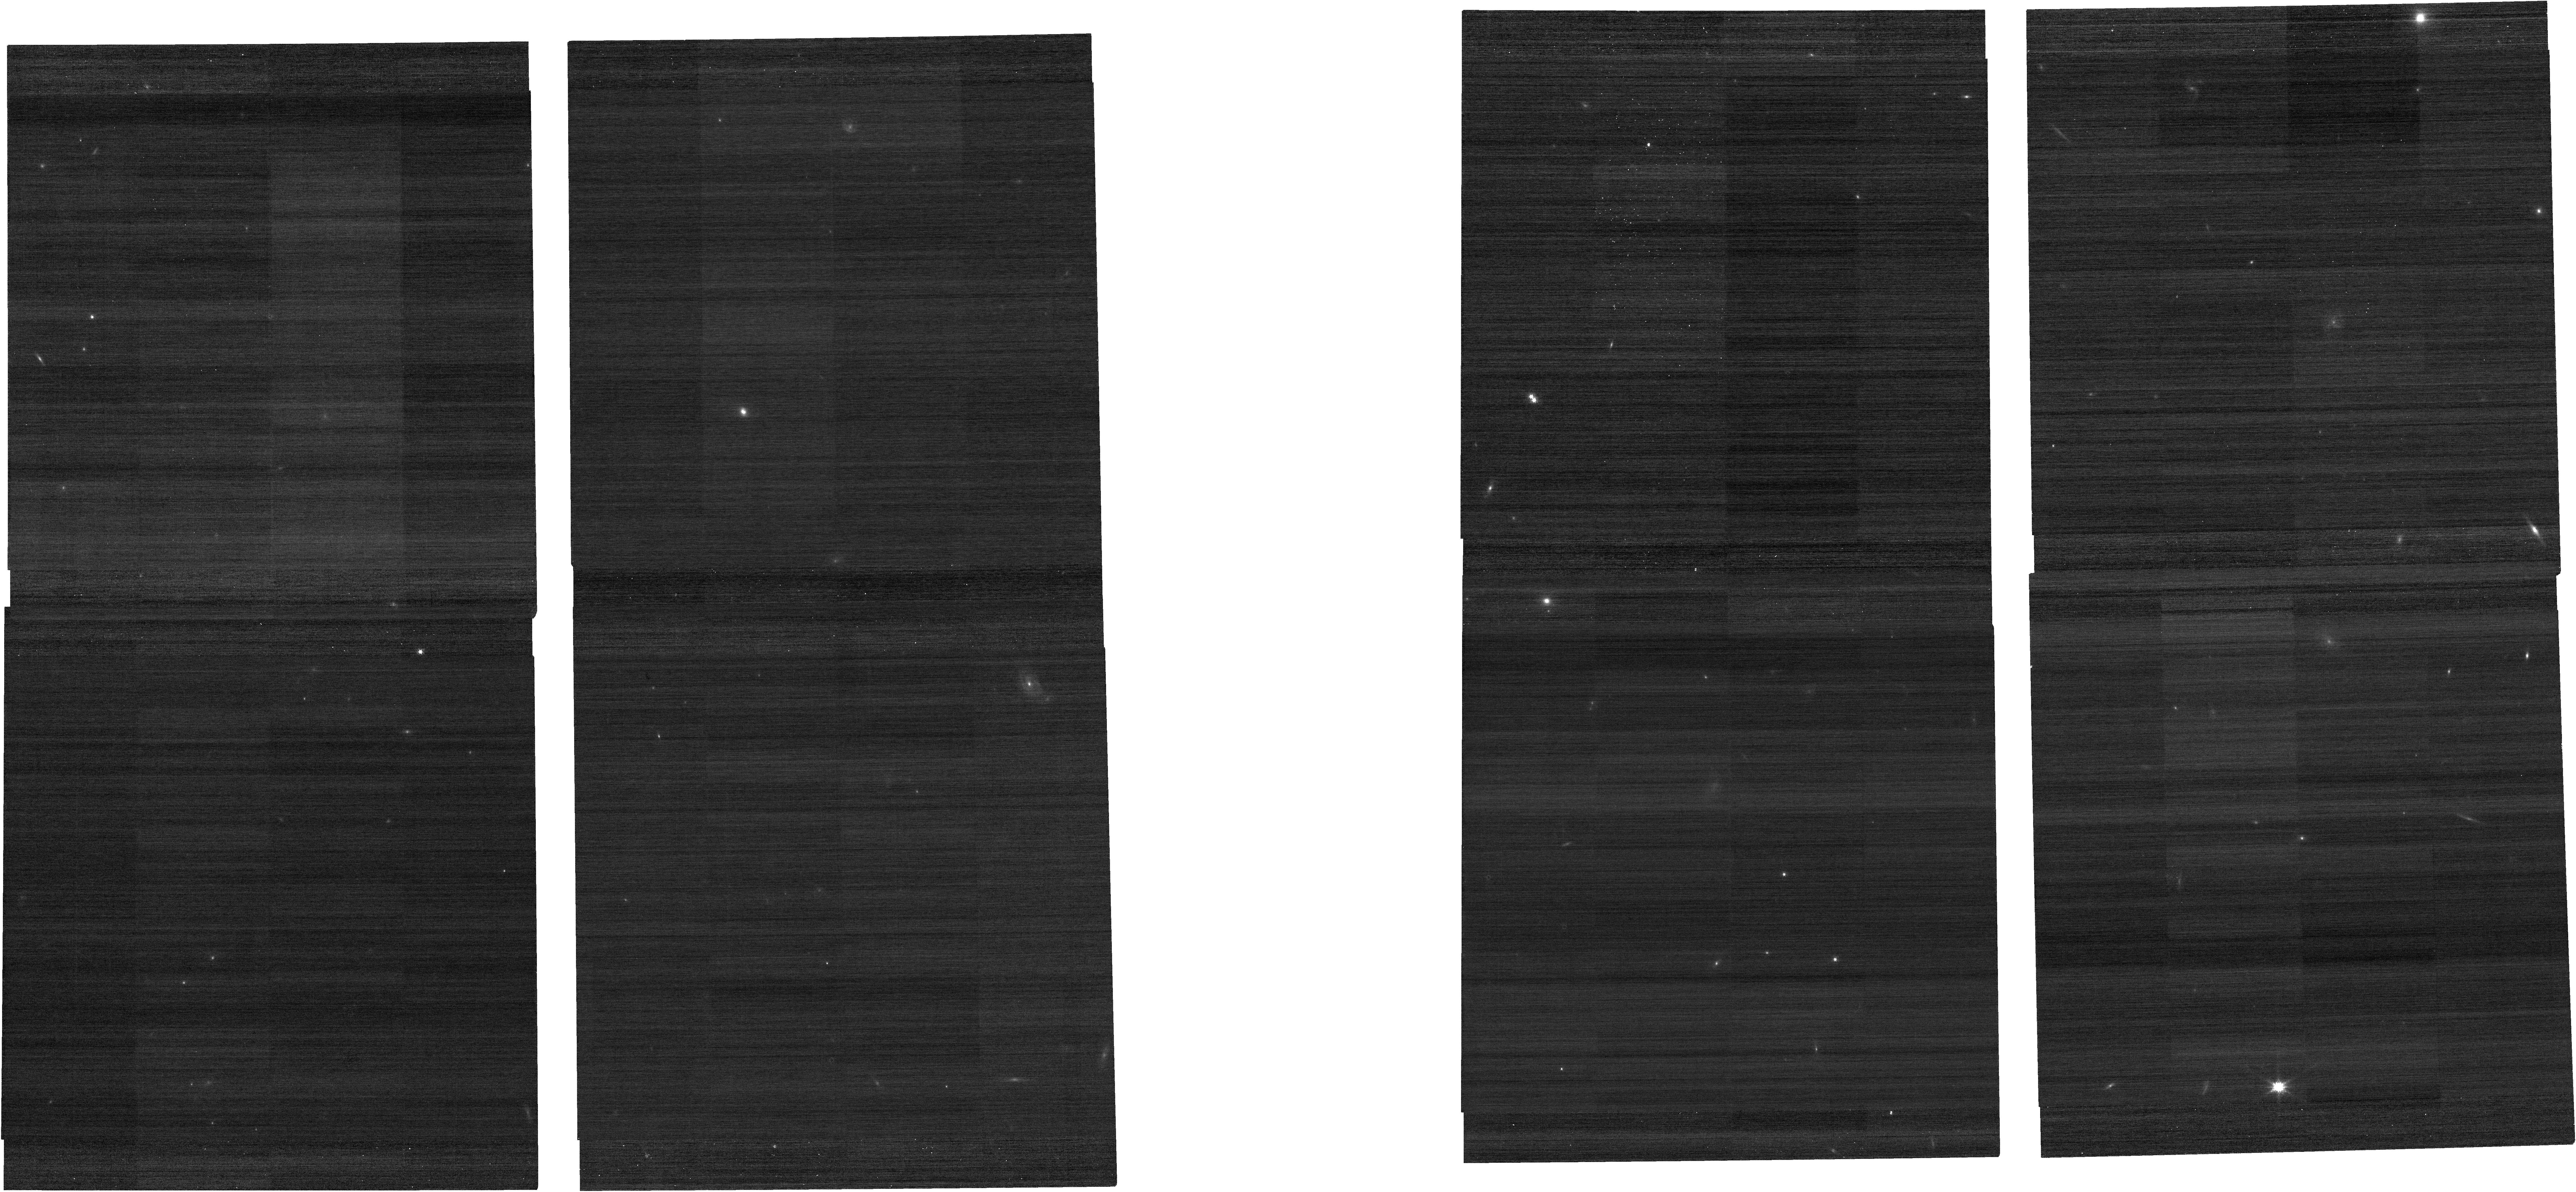
Target: AT2025mkn. Instrument: NIRCAM. Filter: F150W. Exposure: 1 min. Observation ID: jw03468-o001_t001_nircam_clear-f150w

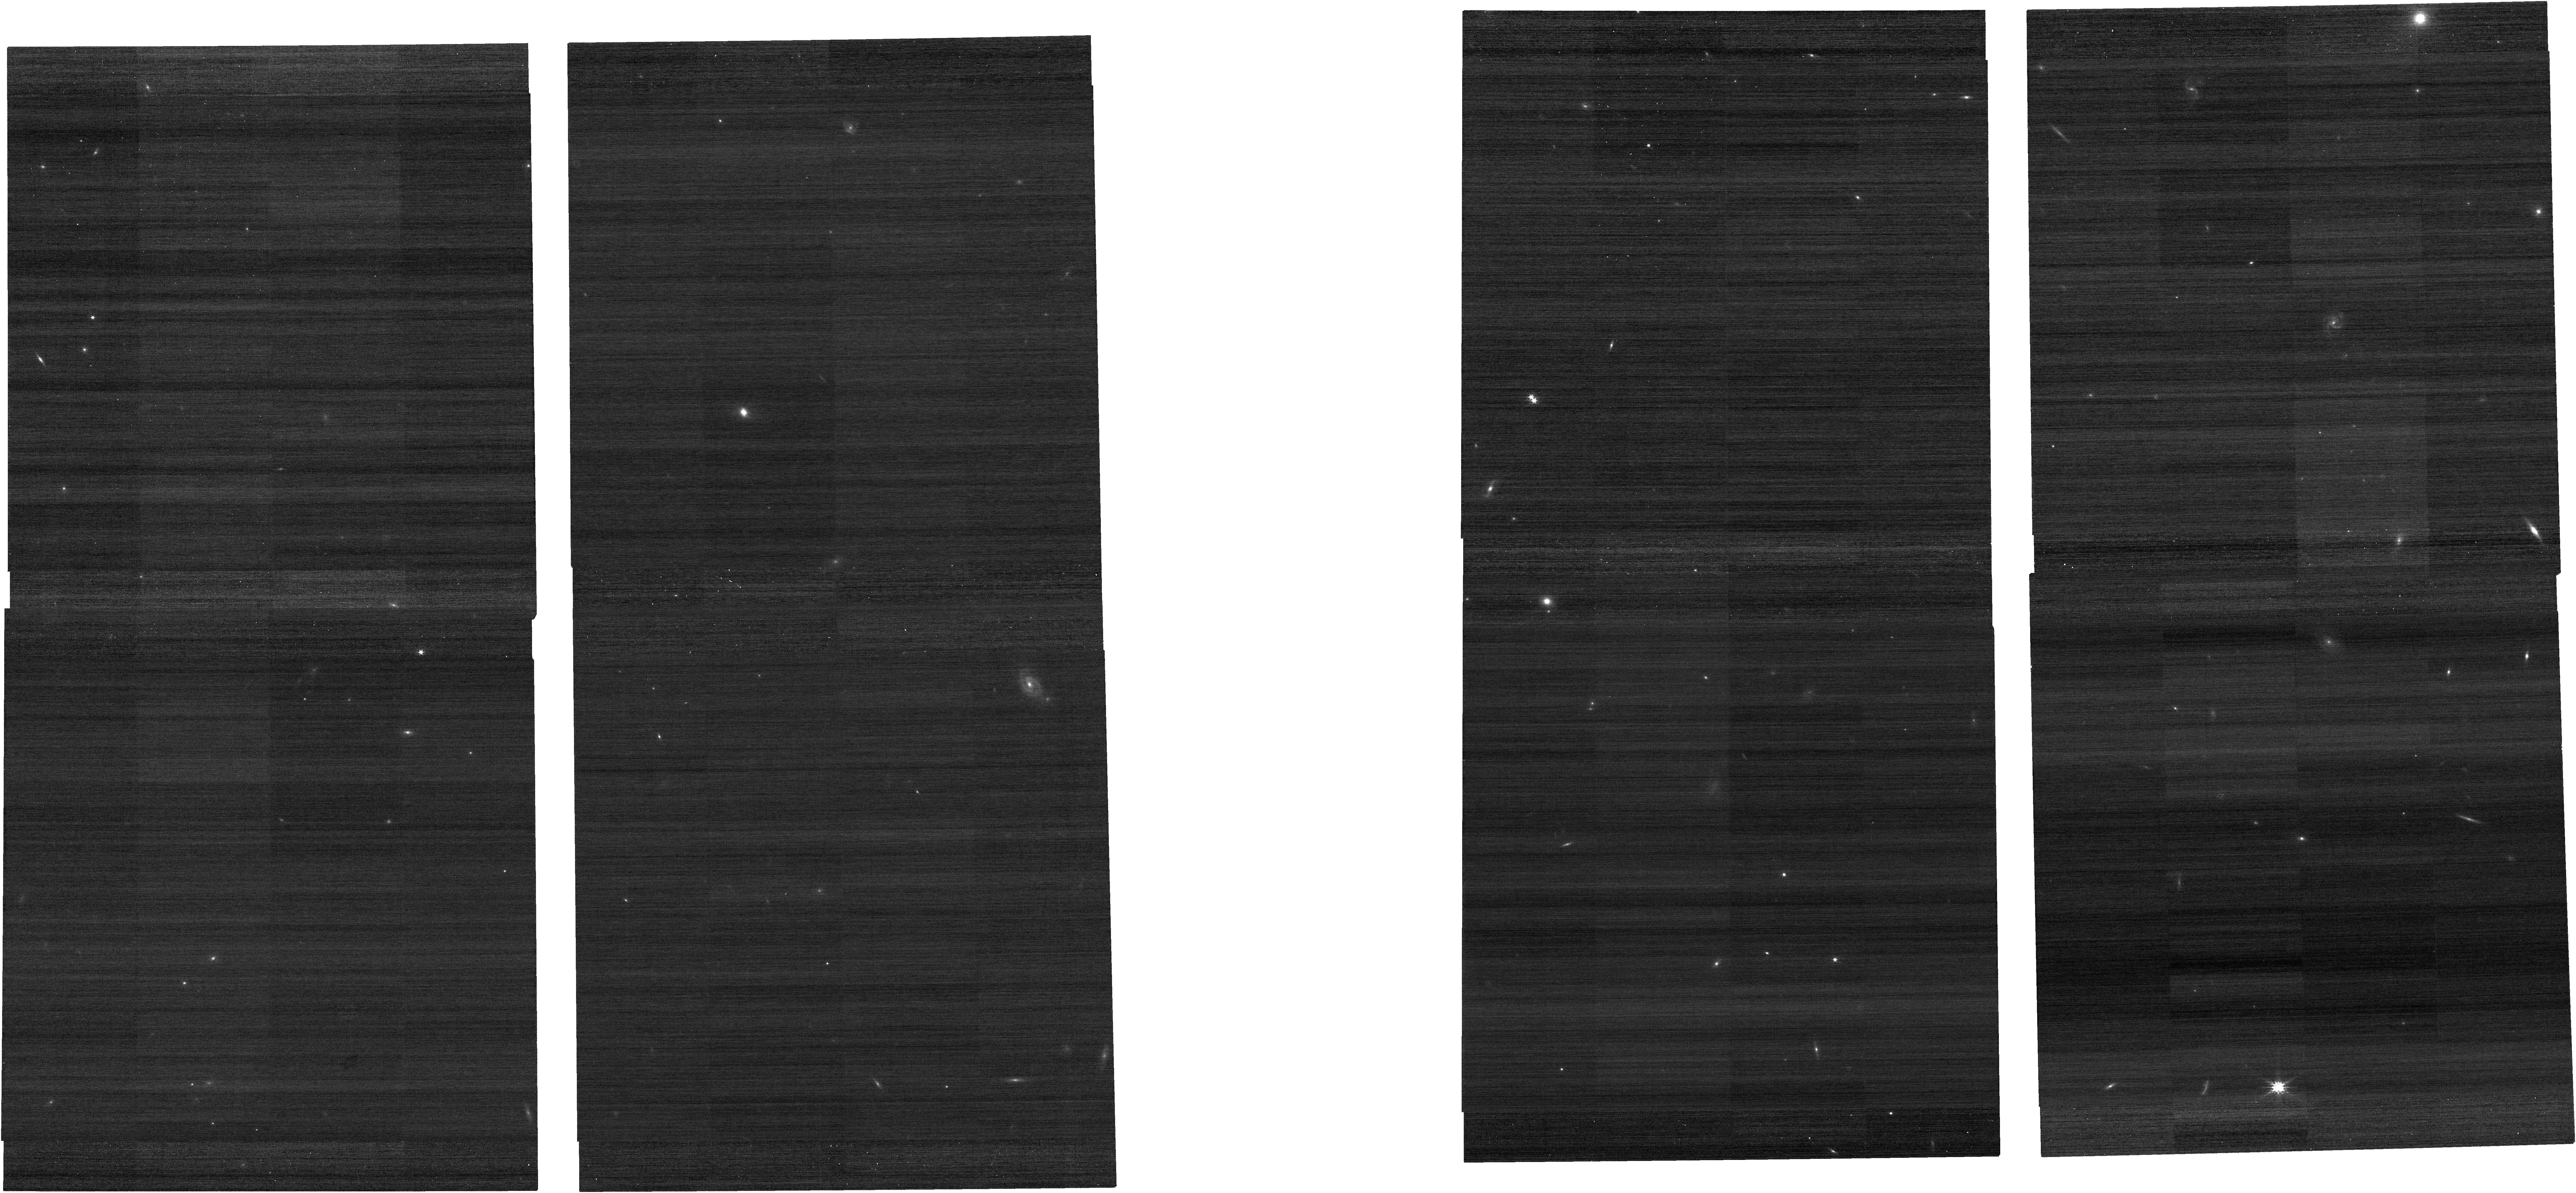
Target: AT2025mkn. Instrument: NIRCAM. Filter: F200W. Exposure: 1 min. Observation ID: jw03468-o001_t001_nircam_clear-f200w

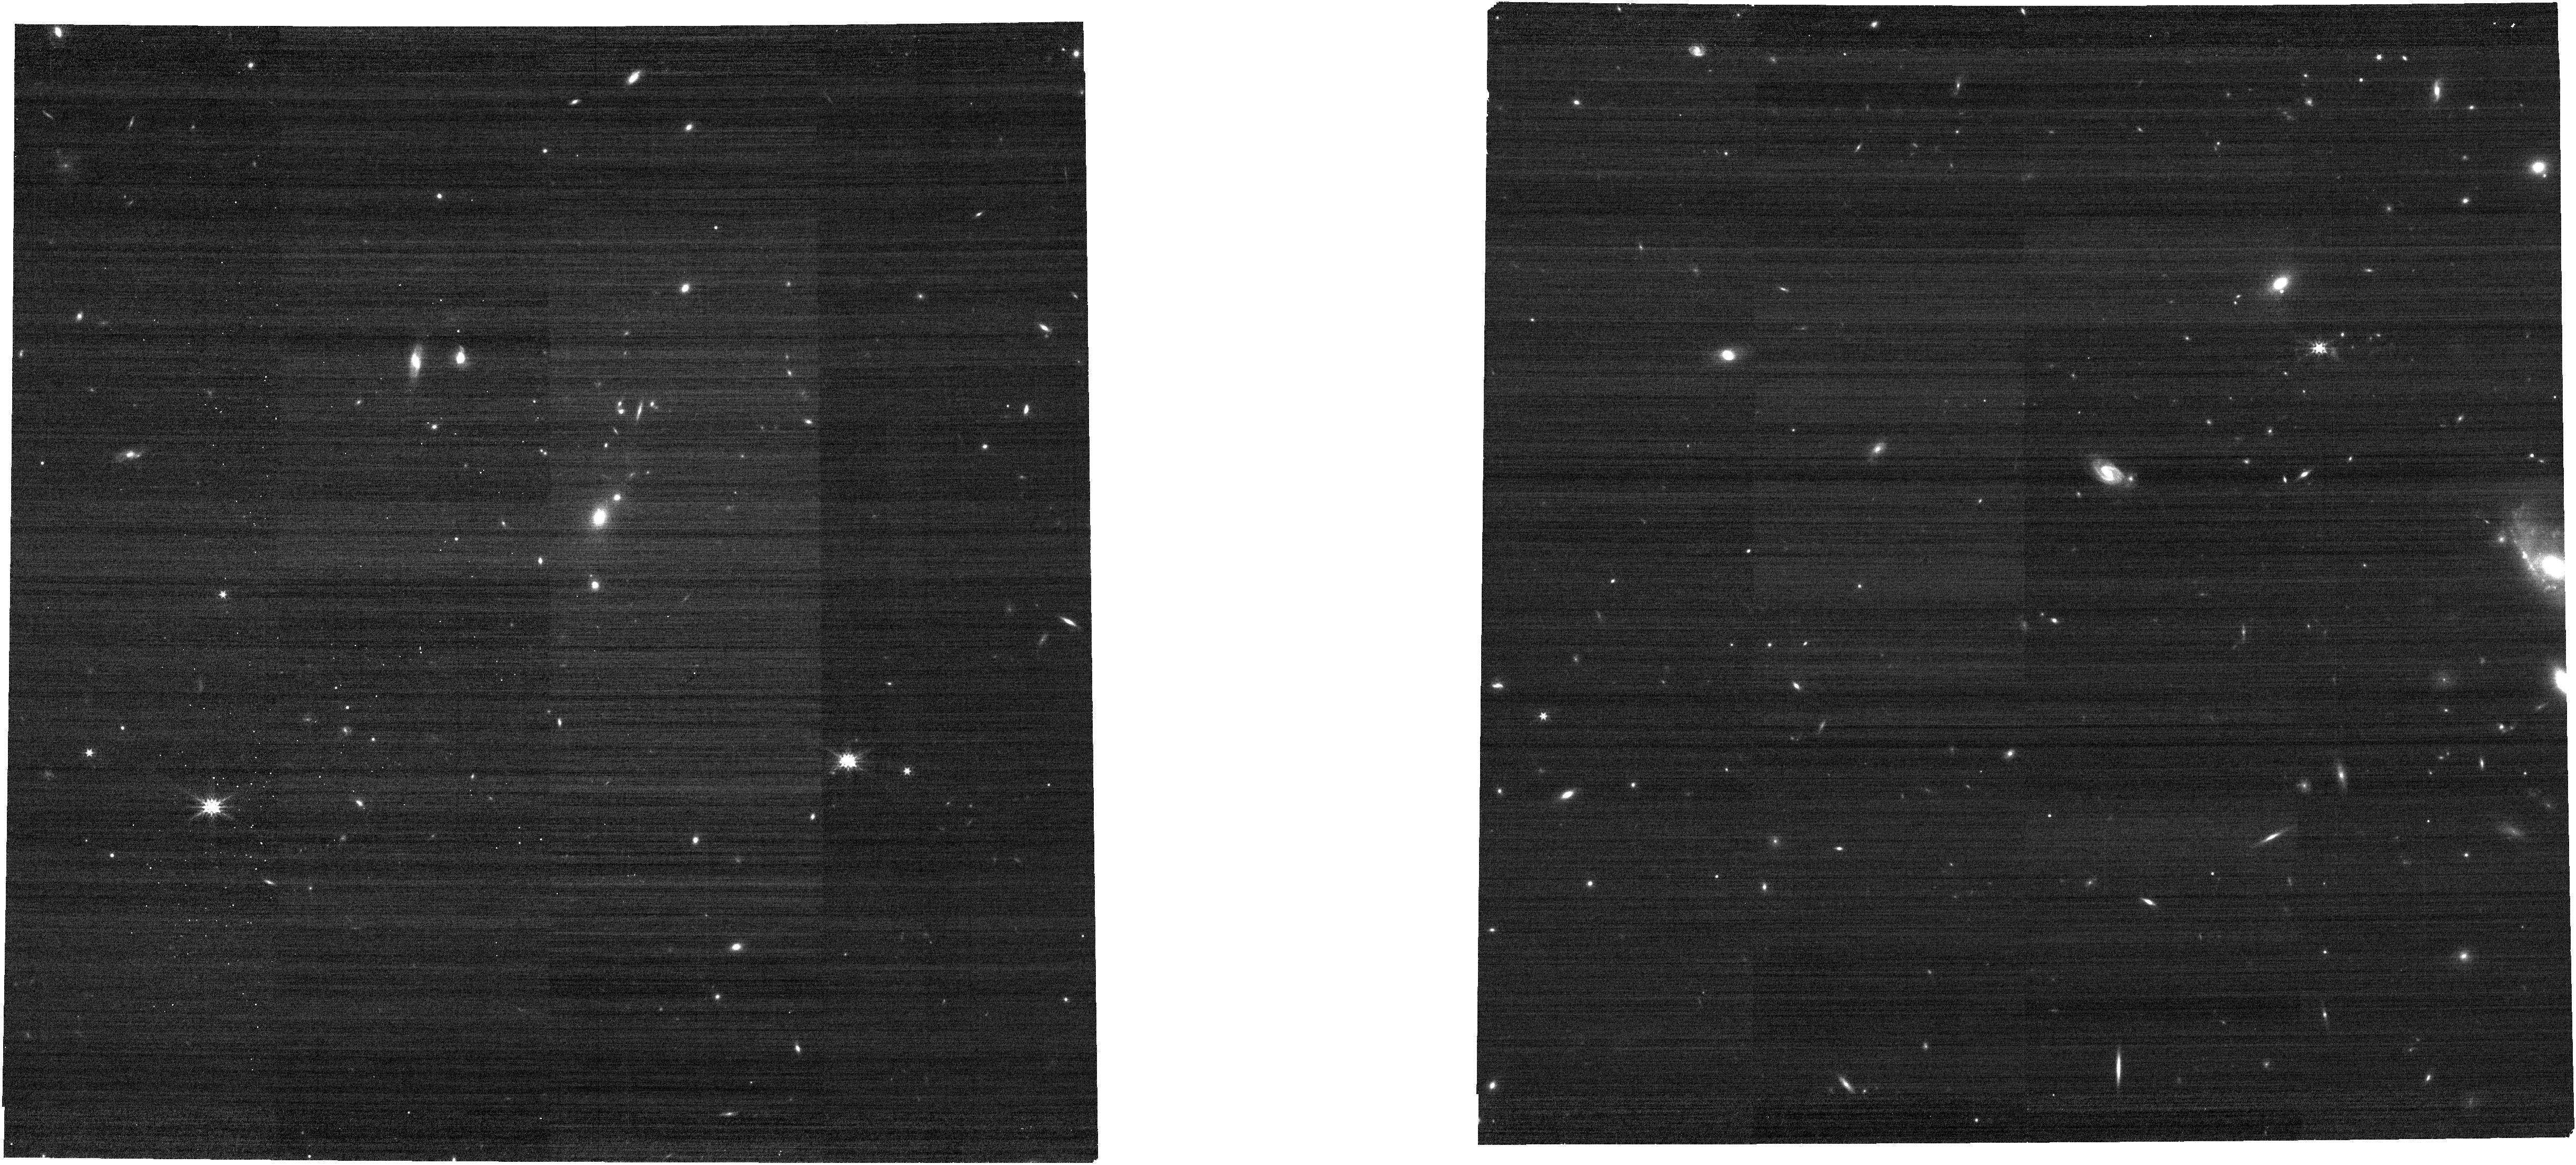
Target: AT2025mkn. Instrument: NIRCAM. Filter: F277W. Exposure: 3 min. Observation ID: jw03468-o051_t001_nircam_clear-f277w

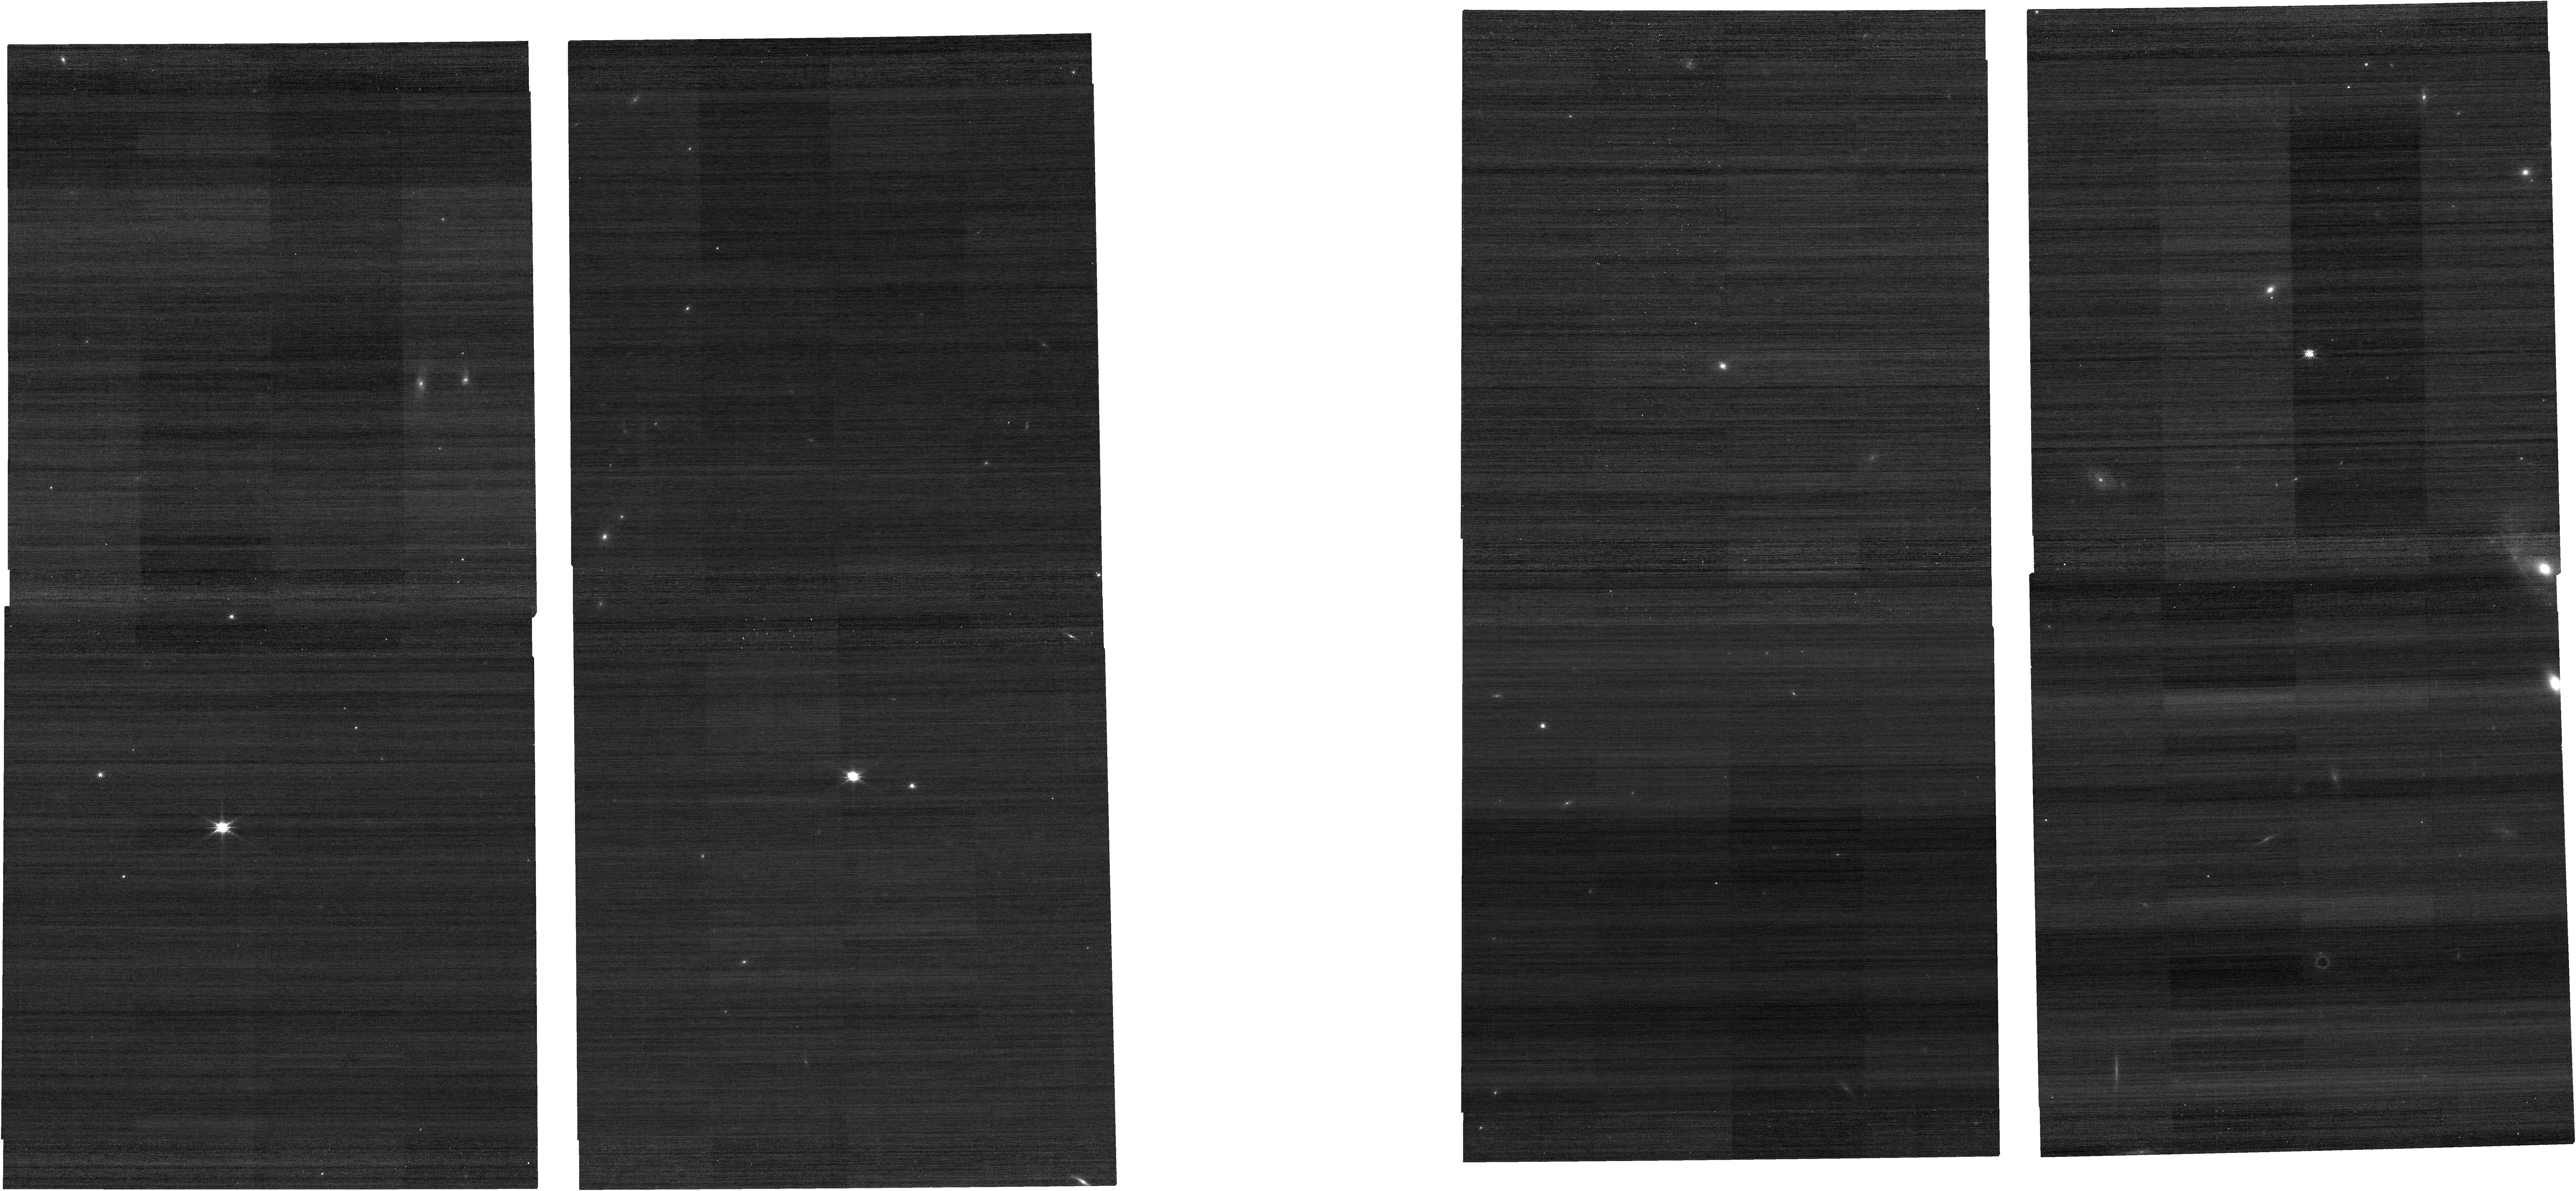
Target: AT2025mkn. Instrument: NIRCAM. Filter: F150W. Exposure: 1 min. Observation ID: jw03468-o051_t001_nircam_clear-f150w

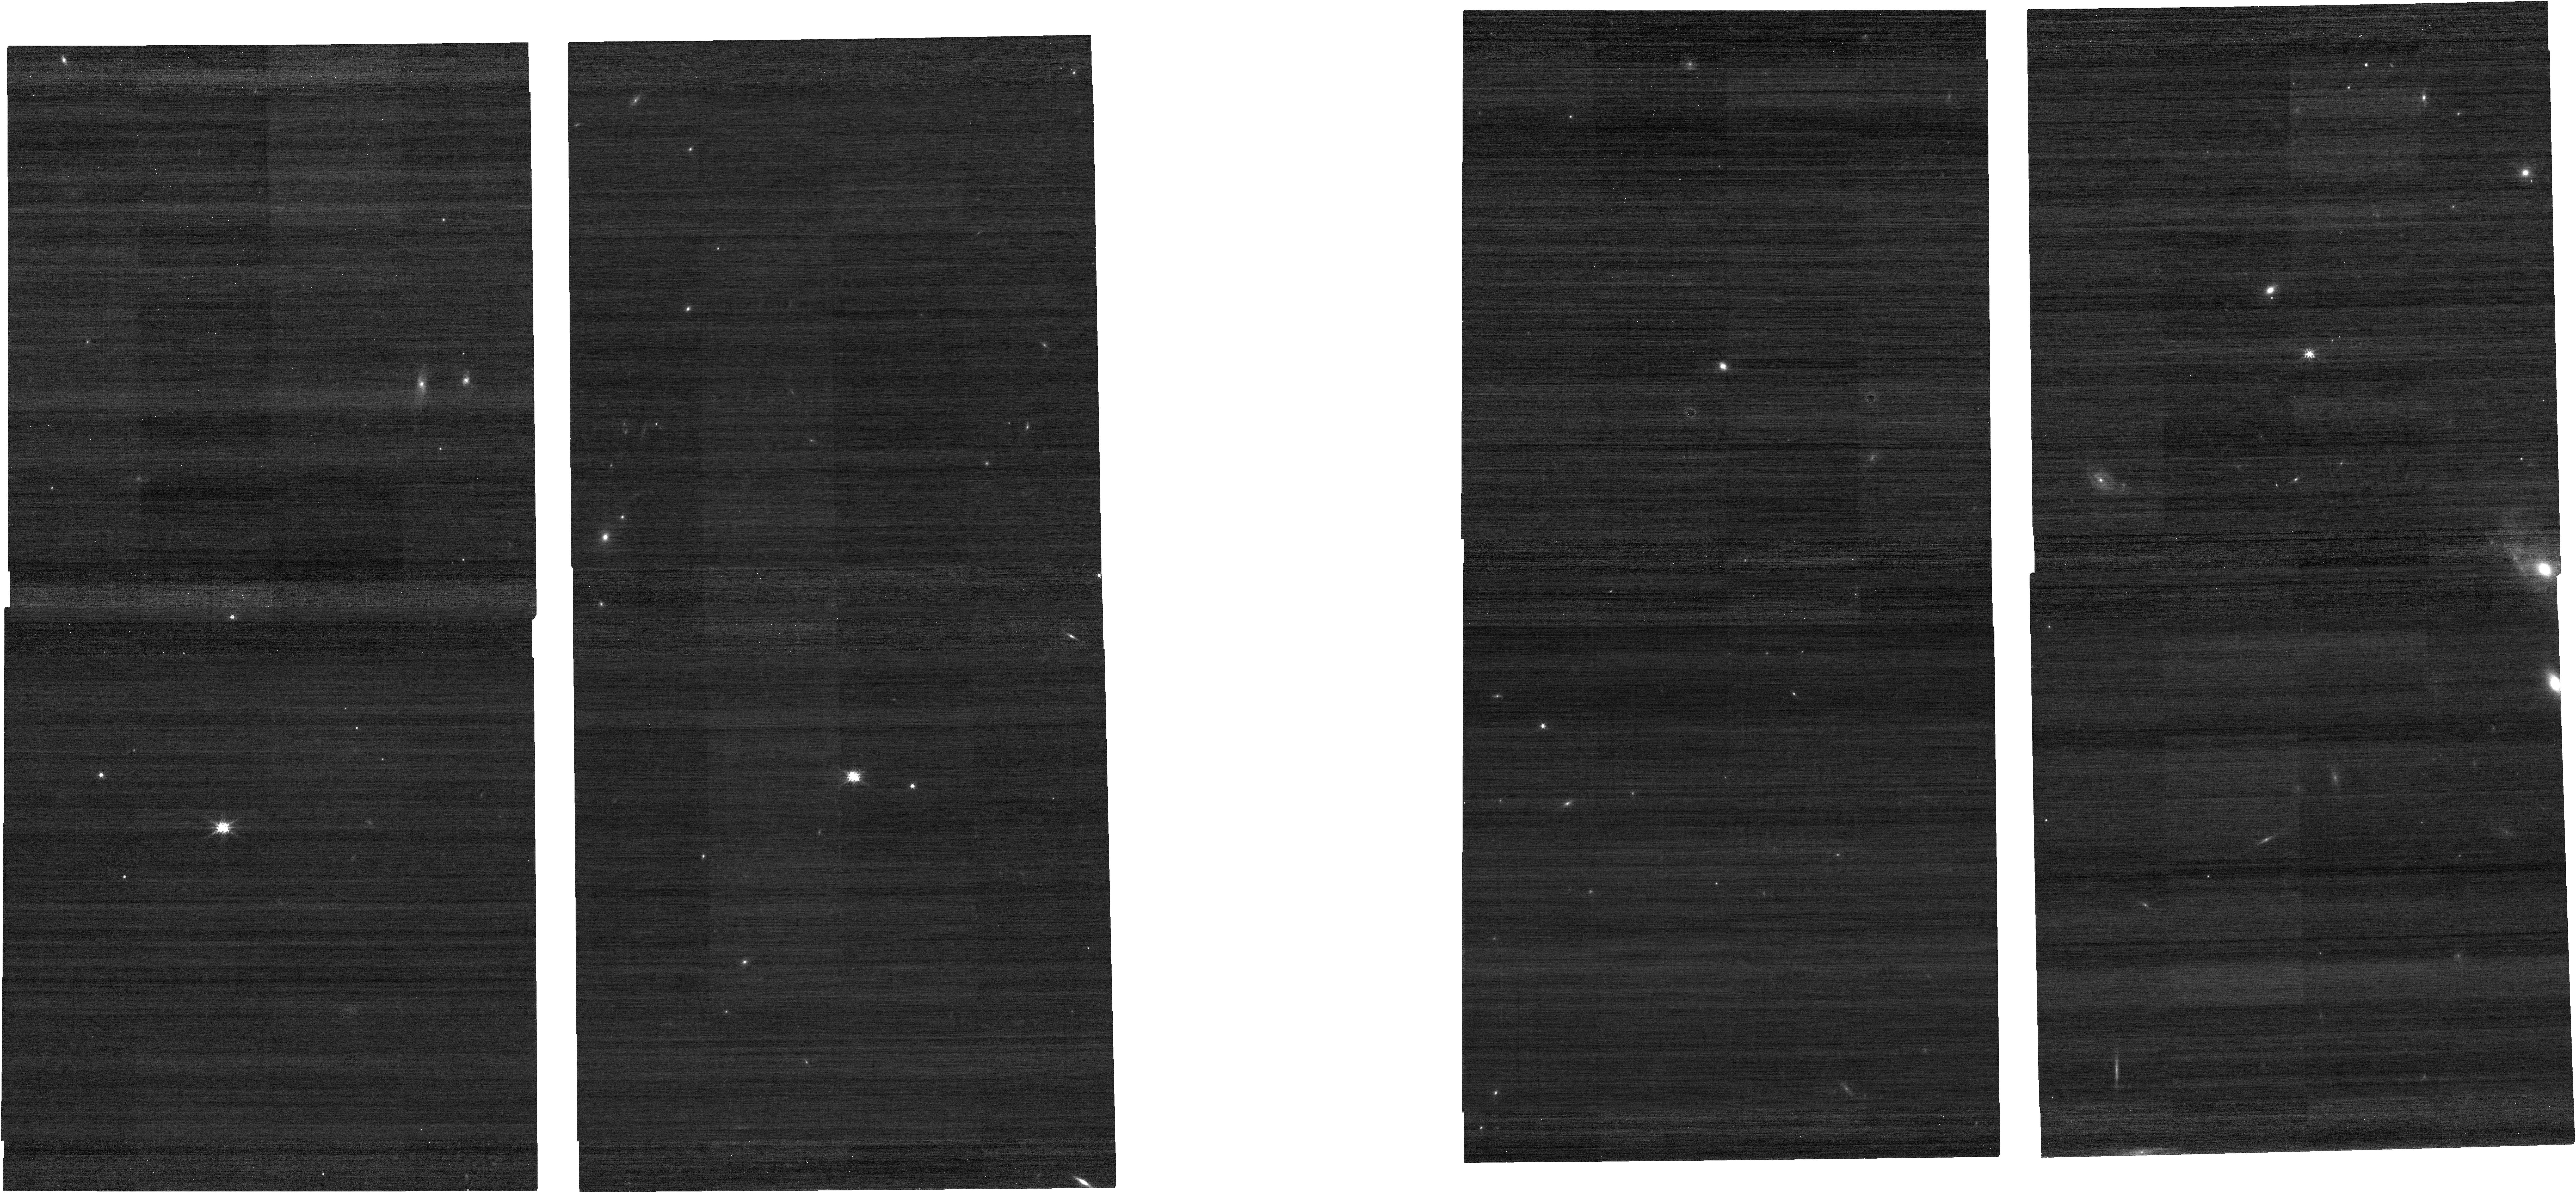
Target: AT2025mkn. Instrument: NIRCAM. Filter: F200W. Exposure: 1 min. Observation ID: jw03468-o051_t001_nircam_clear-f200w

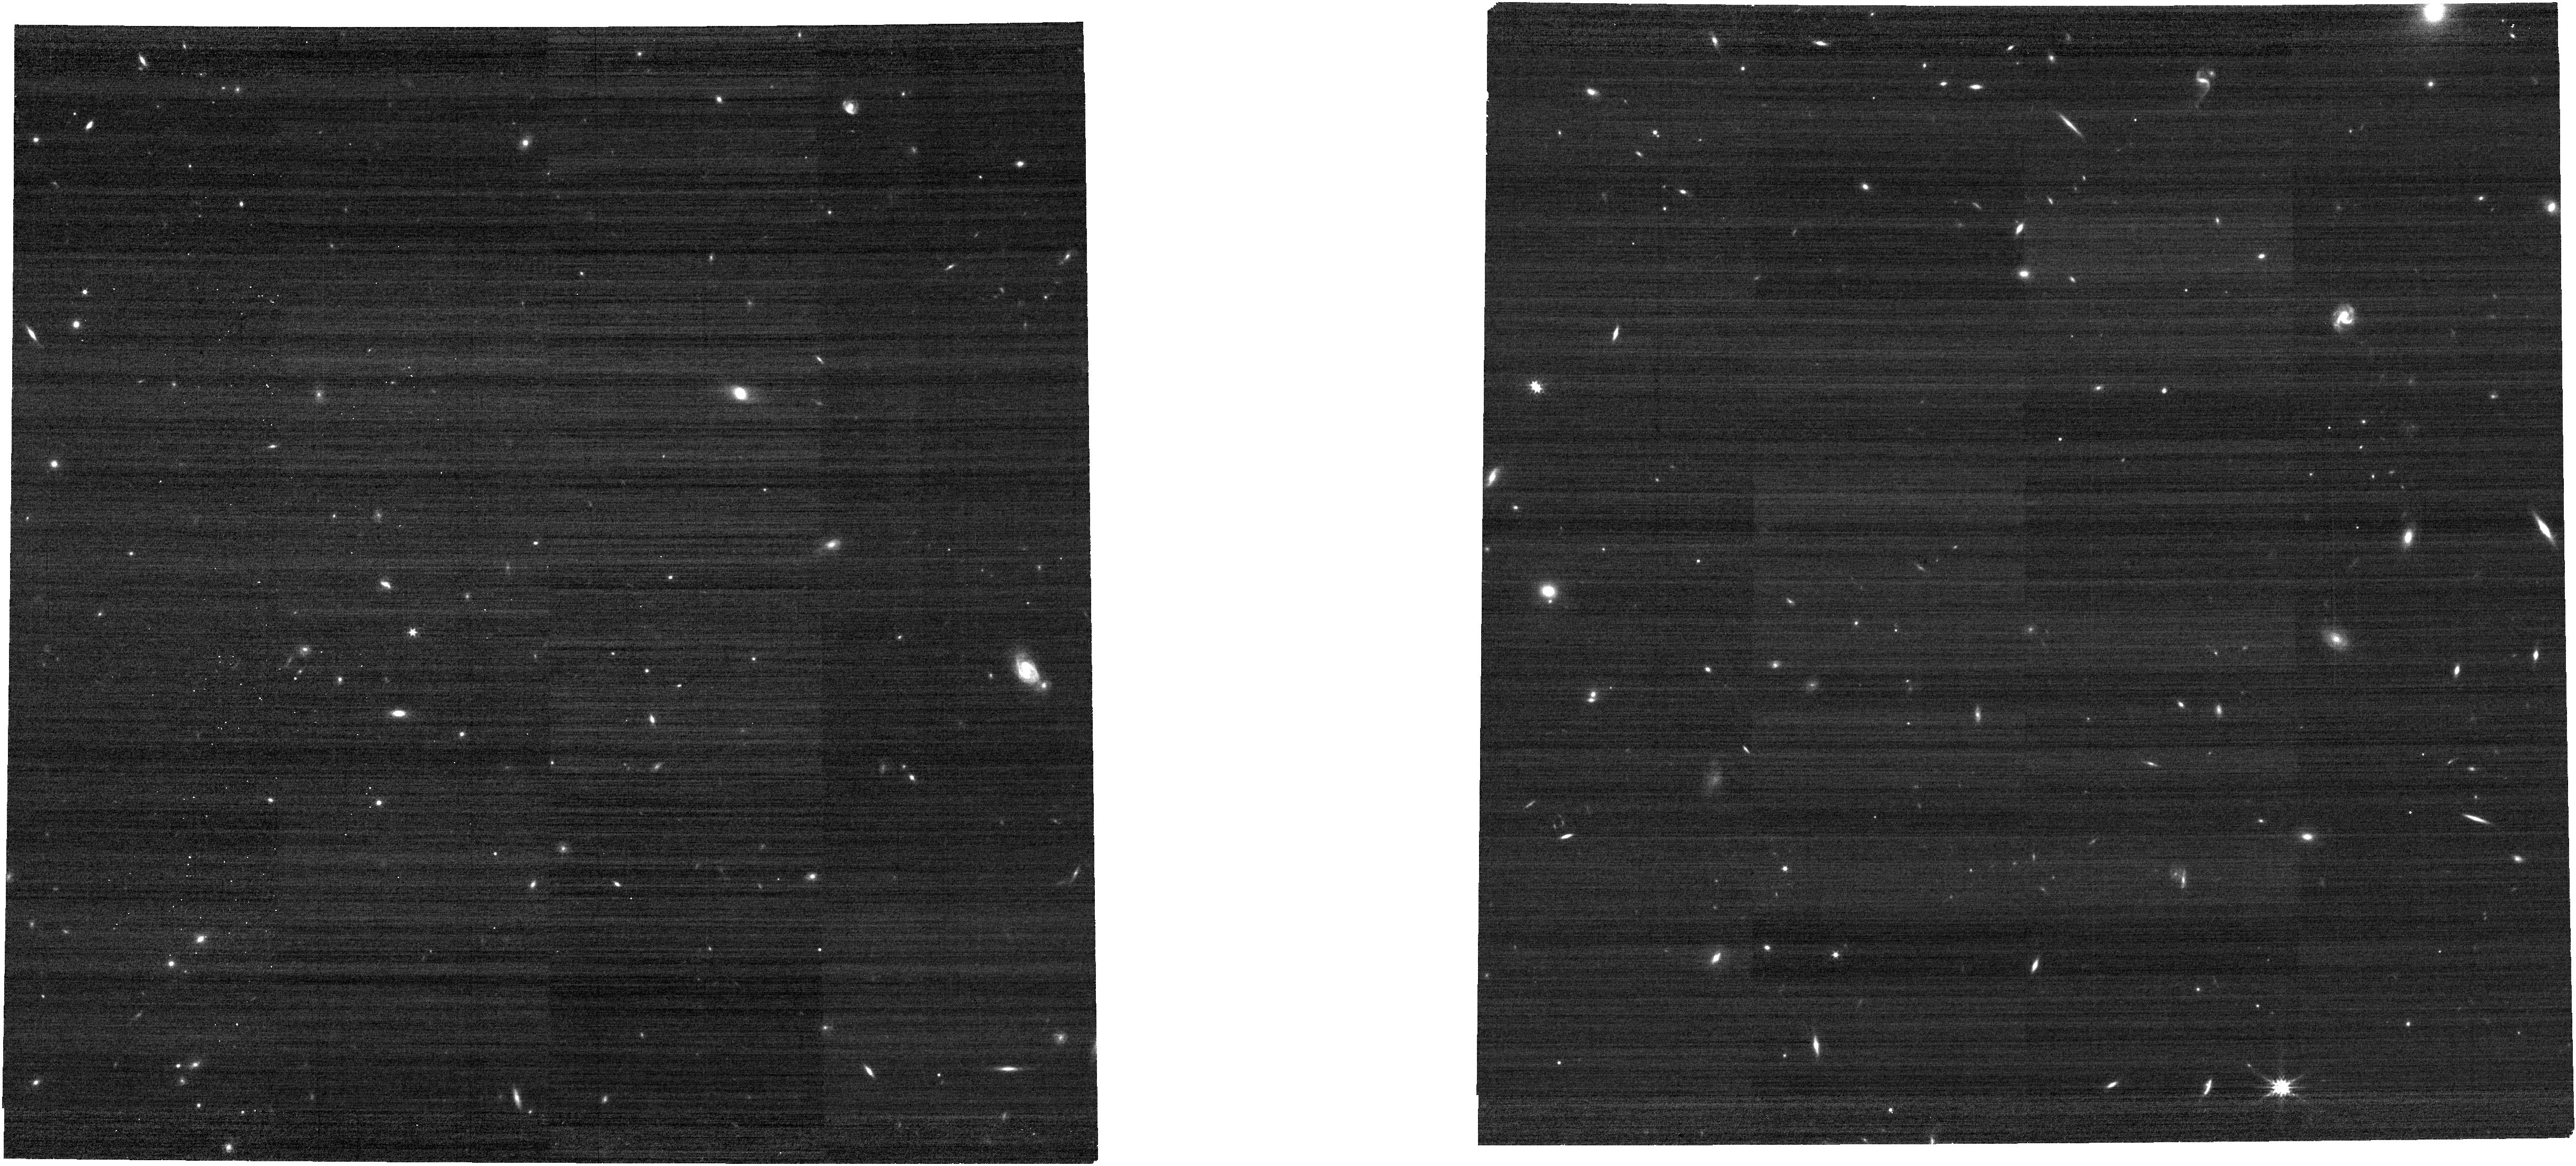
Target: AT2025mkn. Instrument: NIRCAM. Filter: F277W. Exposure: 3 min. Observation ID: jw03468-o001_t001_nircam_clear-f277w

Measuring the Hubble constant with the next multiple-imaged lensed supernova (PI: Goobar, Ariel)

Spectroscopic time-delay measurements of multiply-imaged supernovae offer a very efficient way to measure the expansion rate of the universe. NIRCam and NIRSpec follow-up observations with JWST upon the next lensed supernova (SN) discovered by teh Zwicky Transient Facility (ZTF) could pave the way for a novel technique to measure the Hubble constant and adress the "Hubble tension". Unlike any other time-delay measurement, spectroscopic dating of multiple SN images can be done without repeated observations. We propose to select a suitable lensed survey for ToO observations and anticipate a 5% (or better) measurement of H0, with only 3 hours of JWST time.